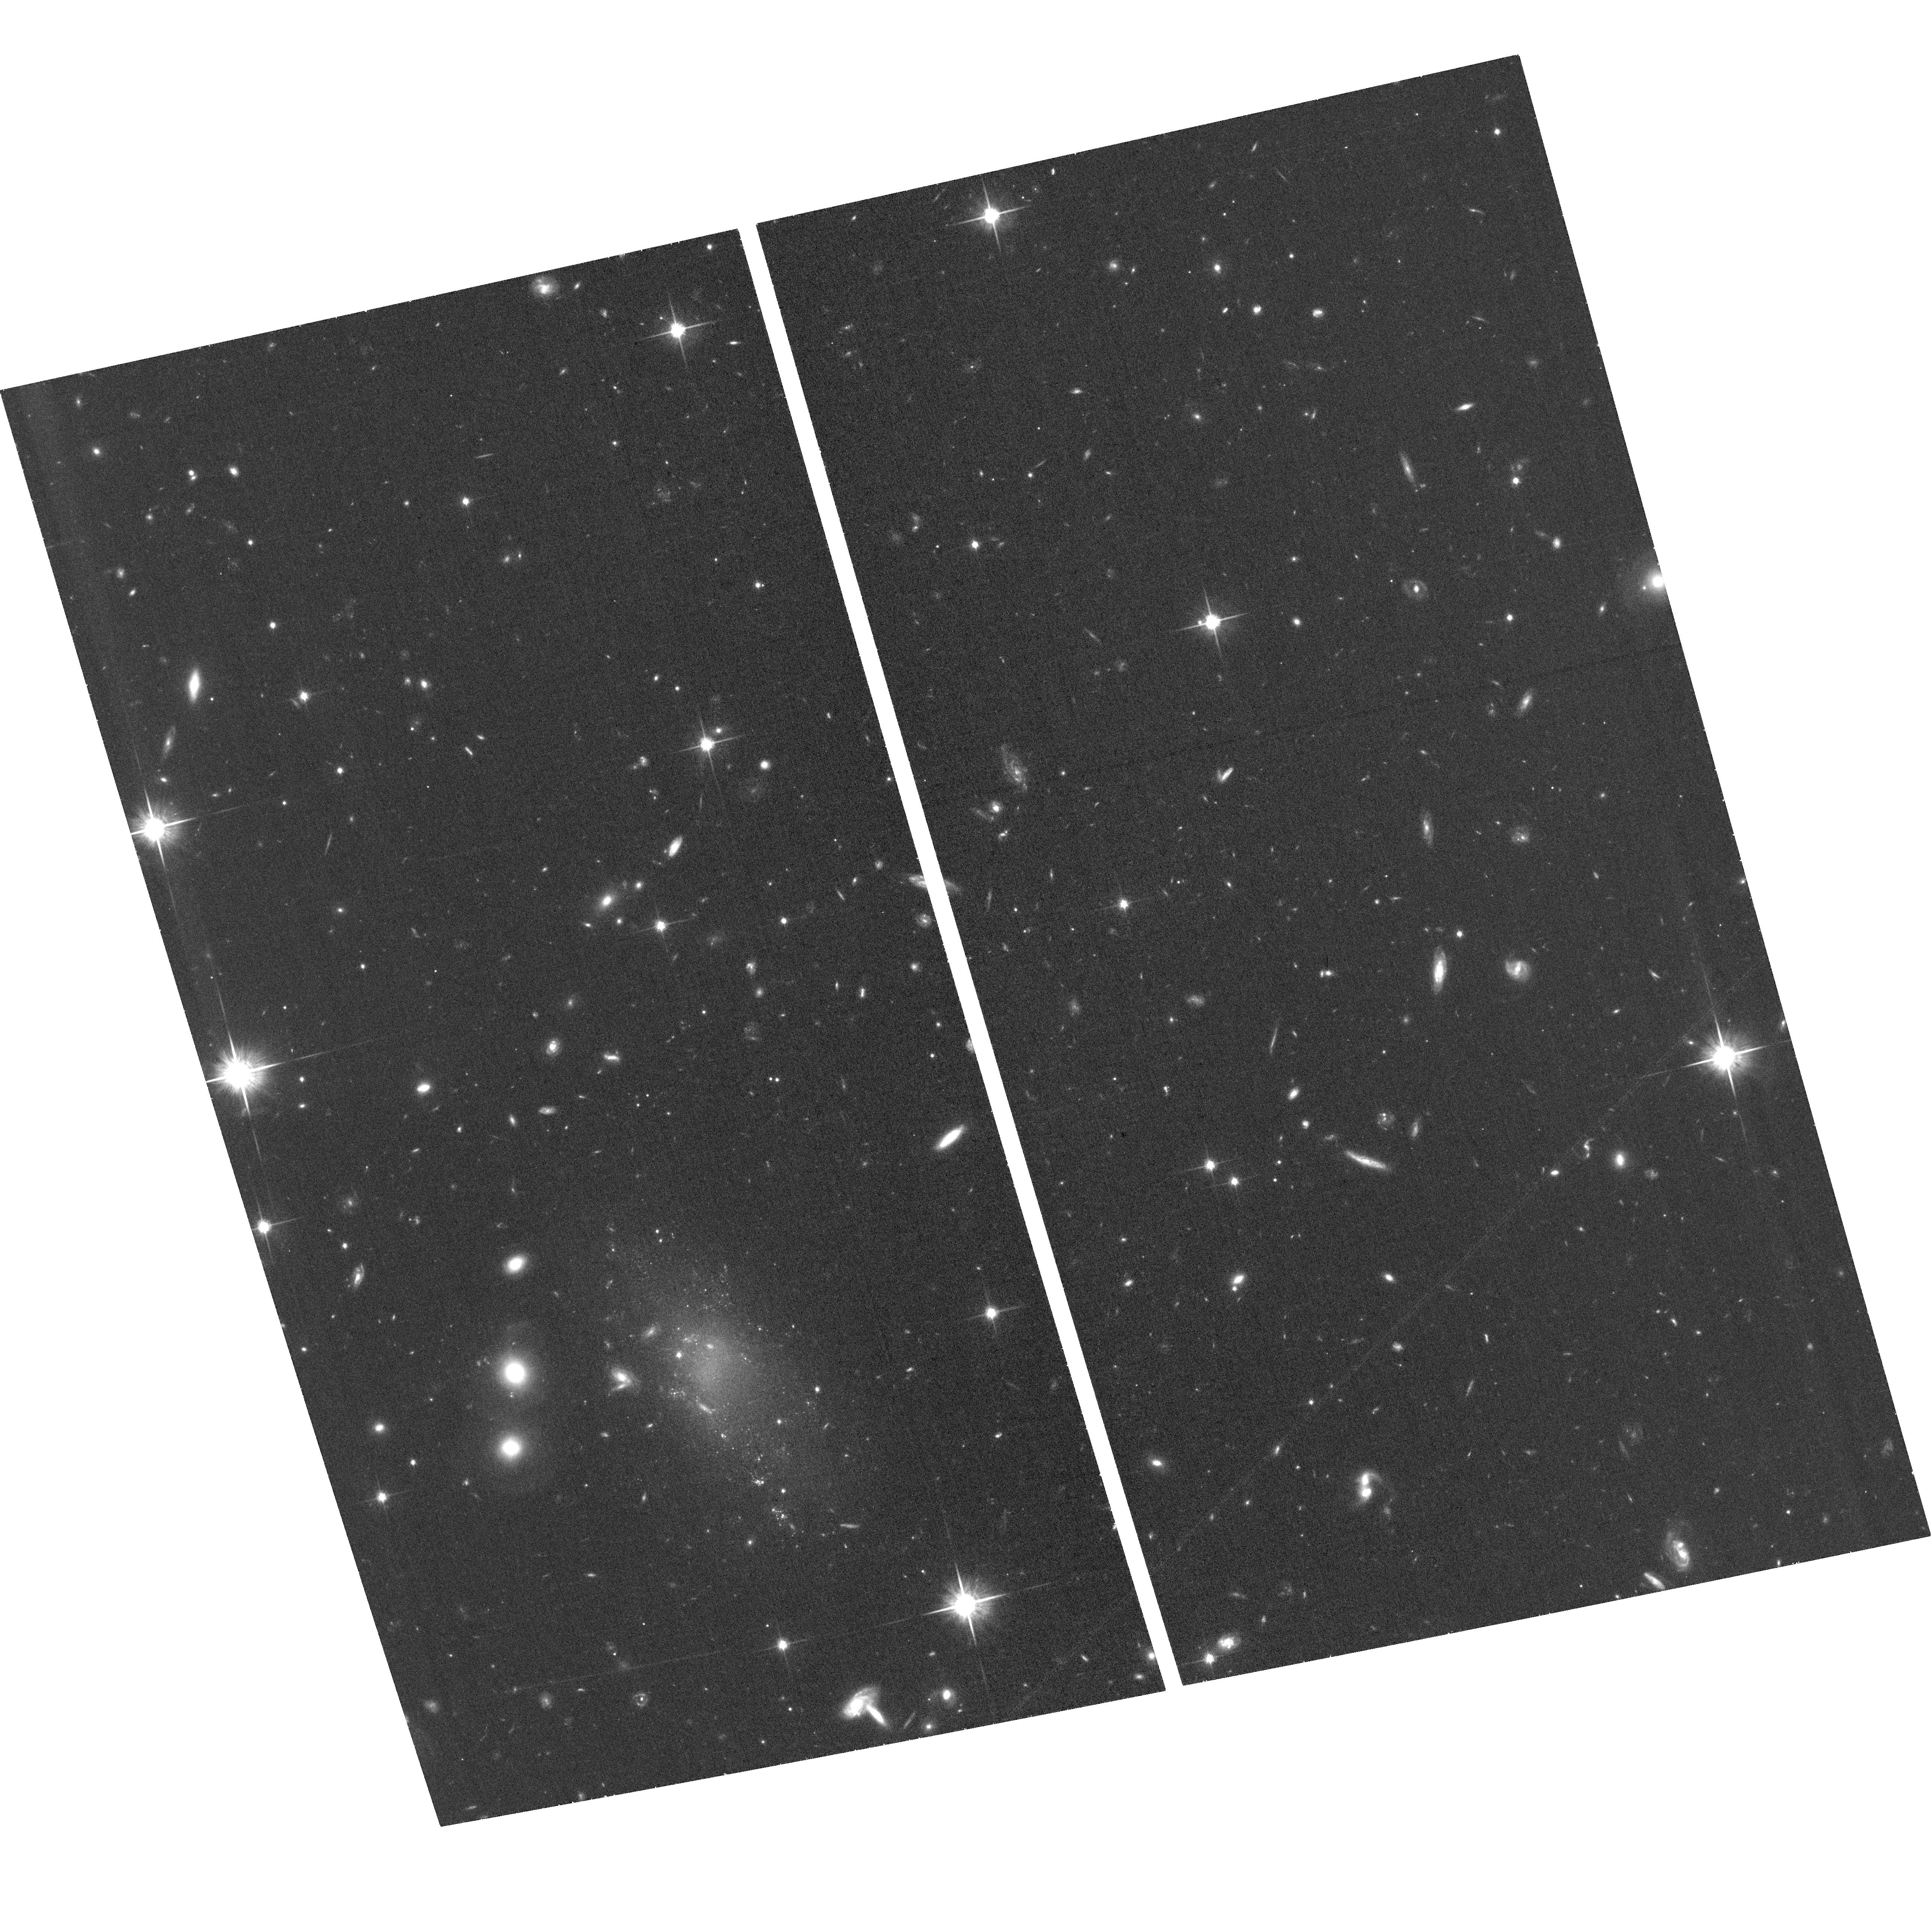
Target: GAL-085709-005835
Instrument: ACS/WFC
Filter: F814W
Exposure: 34 min
Observation ID: hst_16186_02_acs_wfc_f814w_jea302

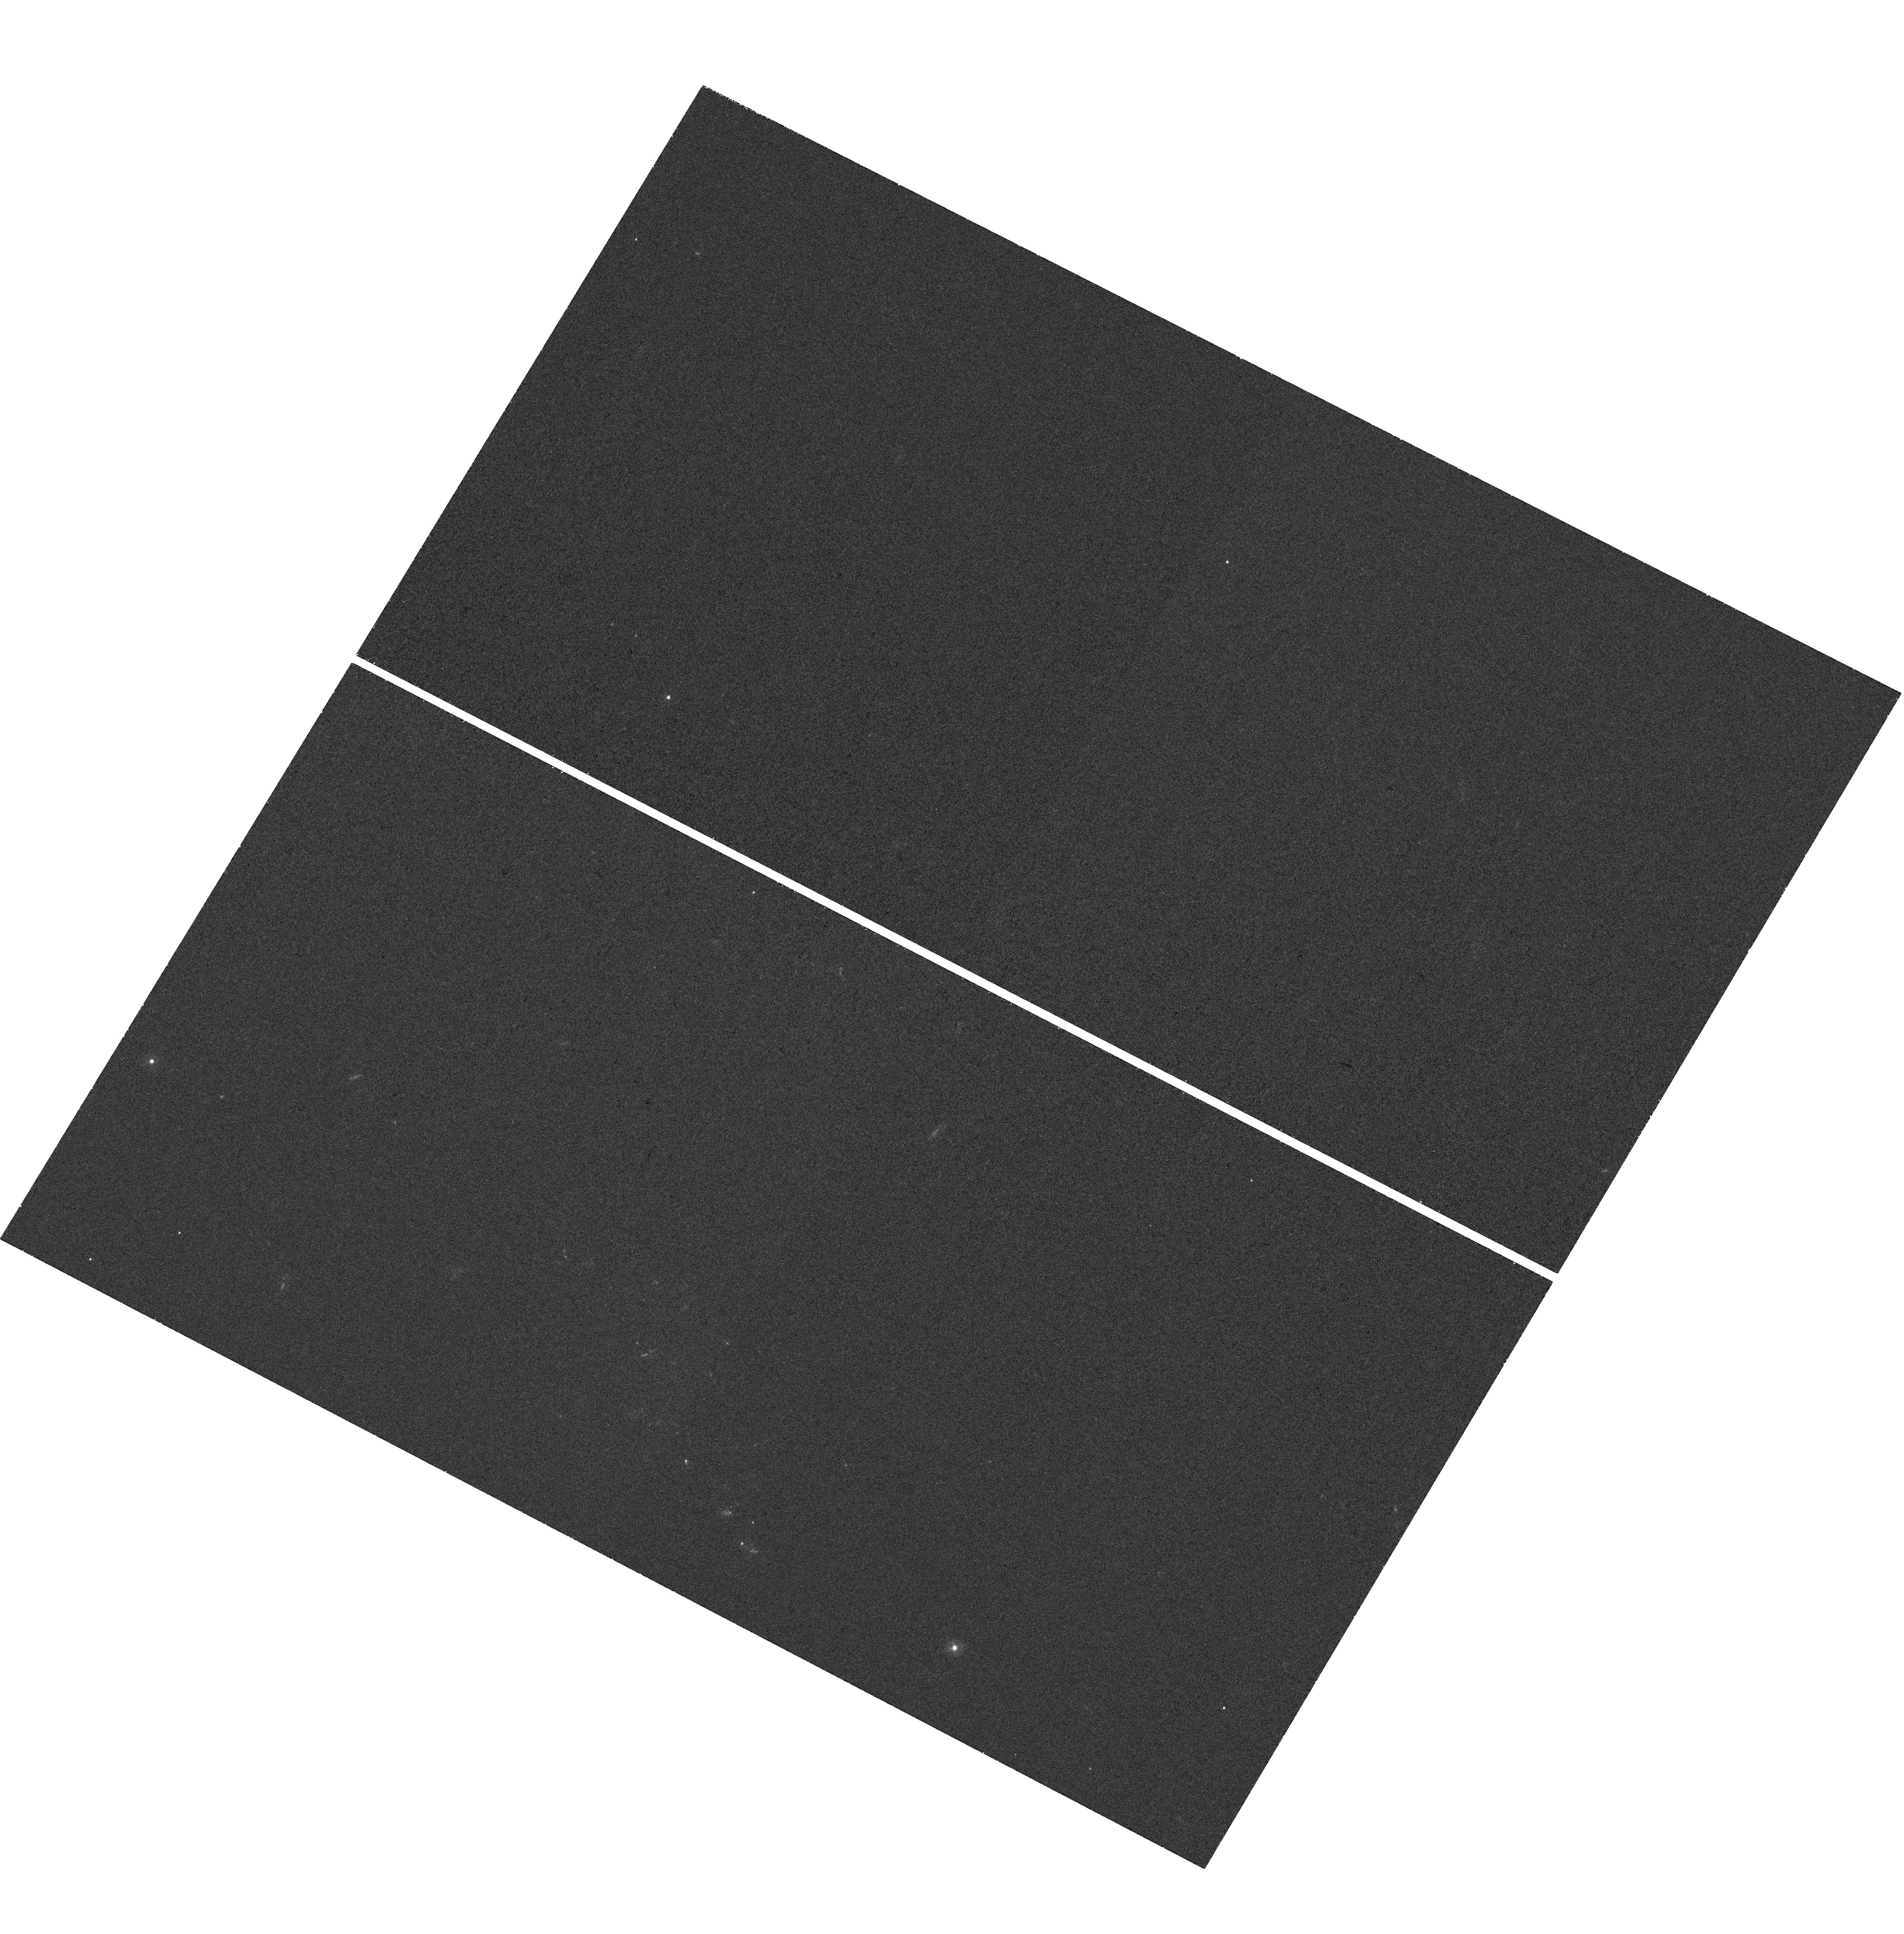
Target: GAL-085709-005835
Instrument: WFC3/UVIS
Filter: F275W
Exposure: 39 min
Observation ID: hst_16186_01_wfc3_uvis_f275w_iea301

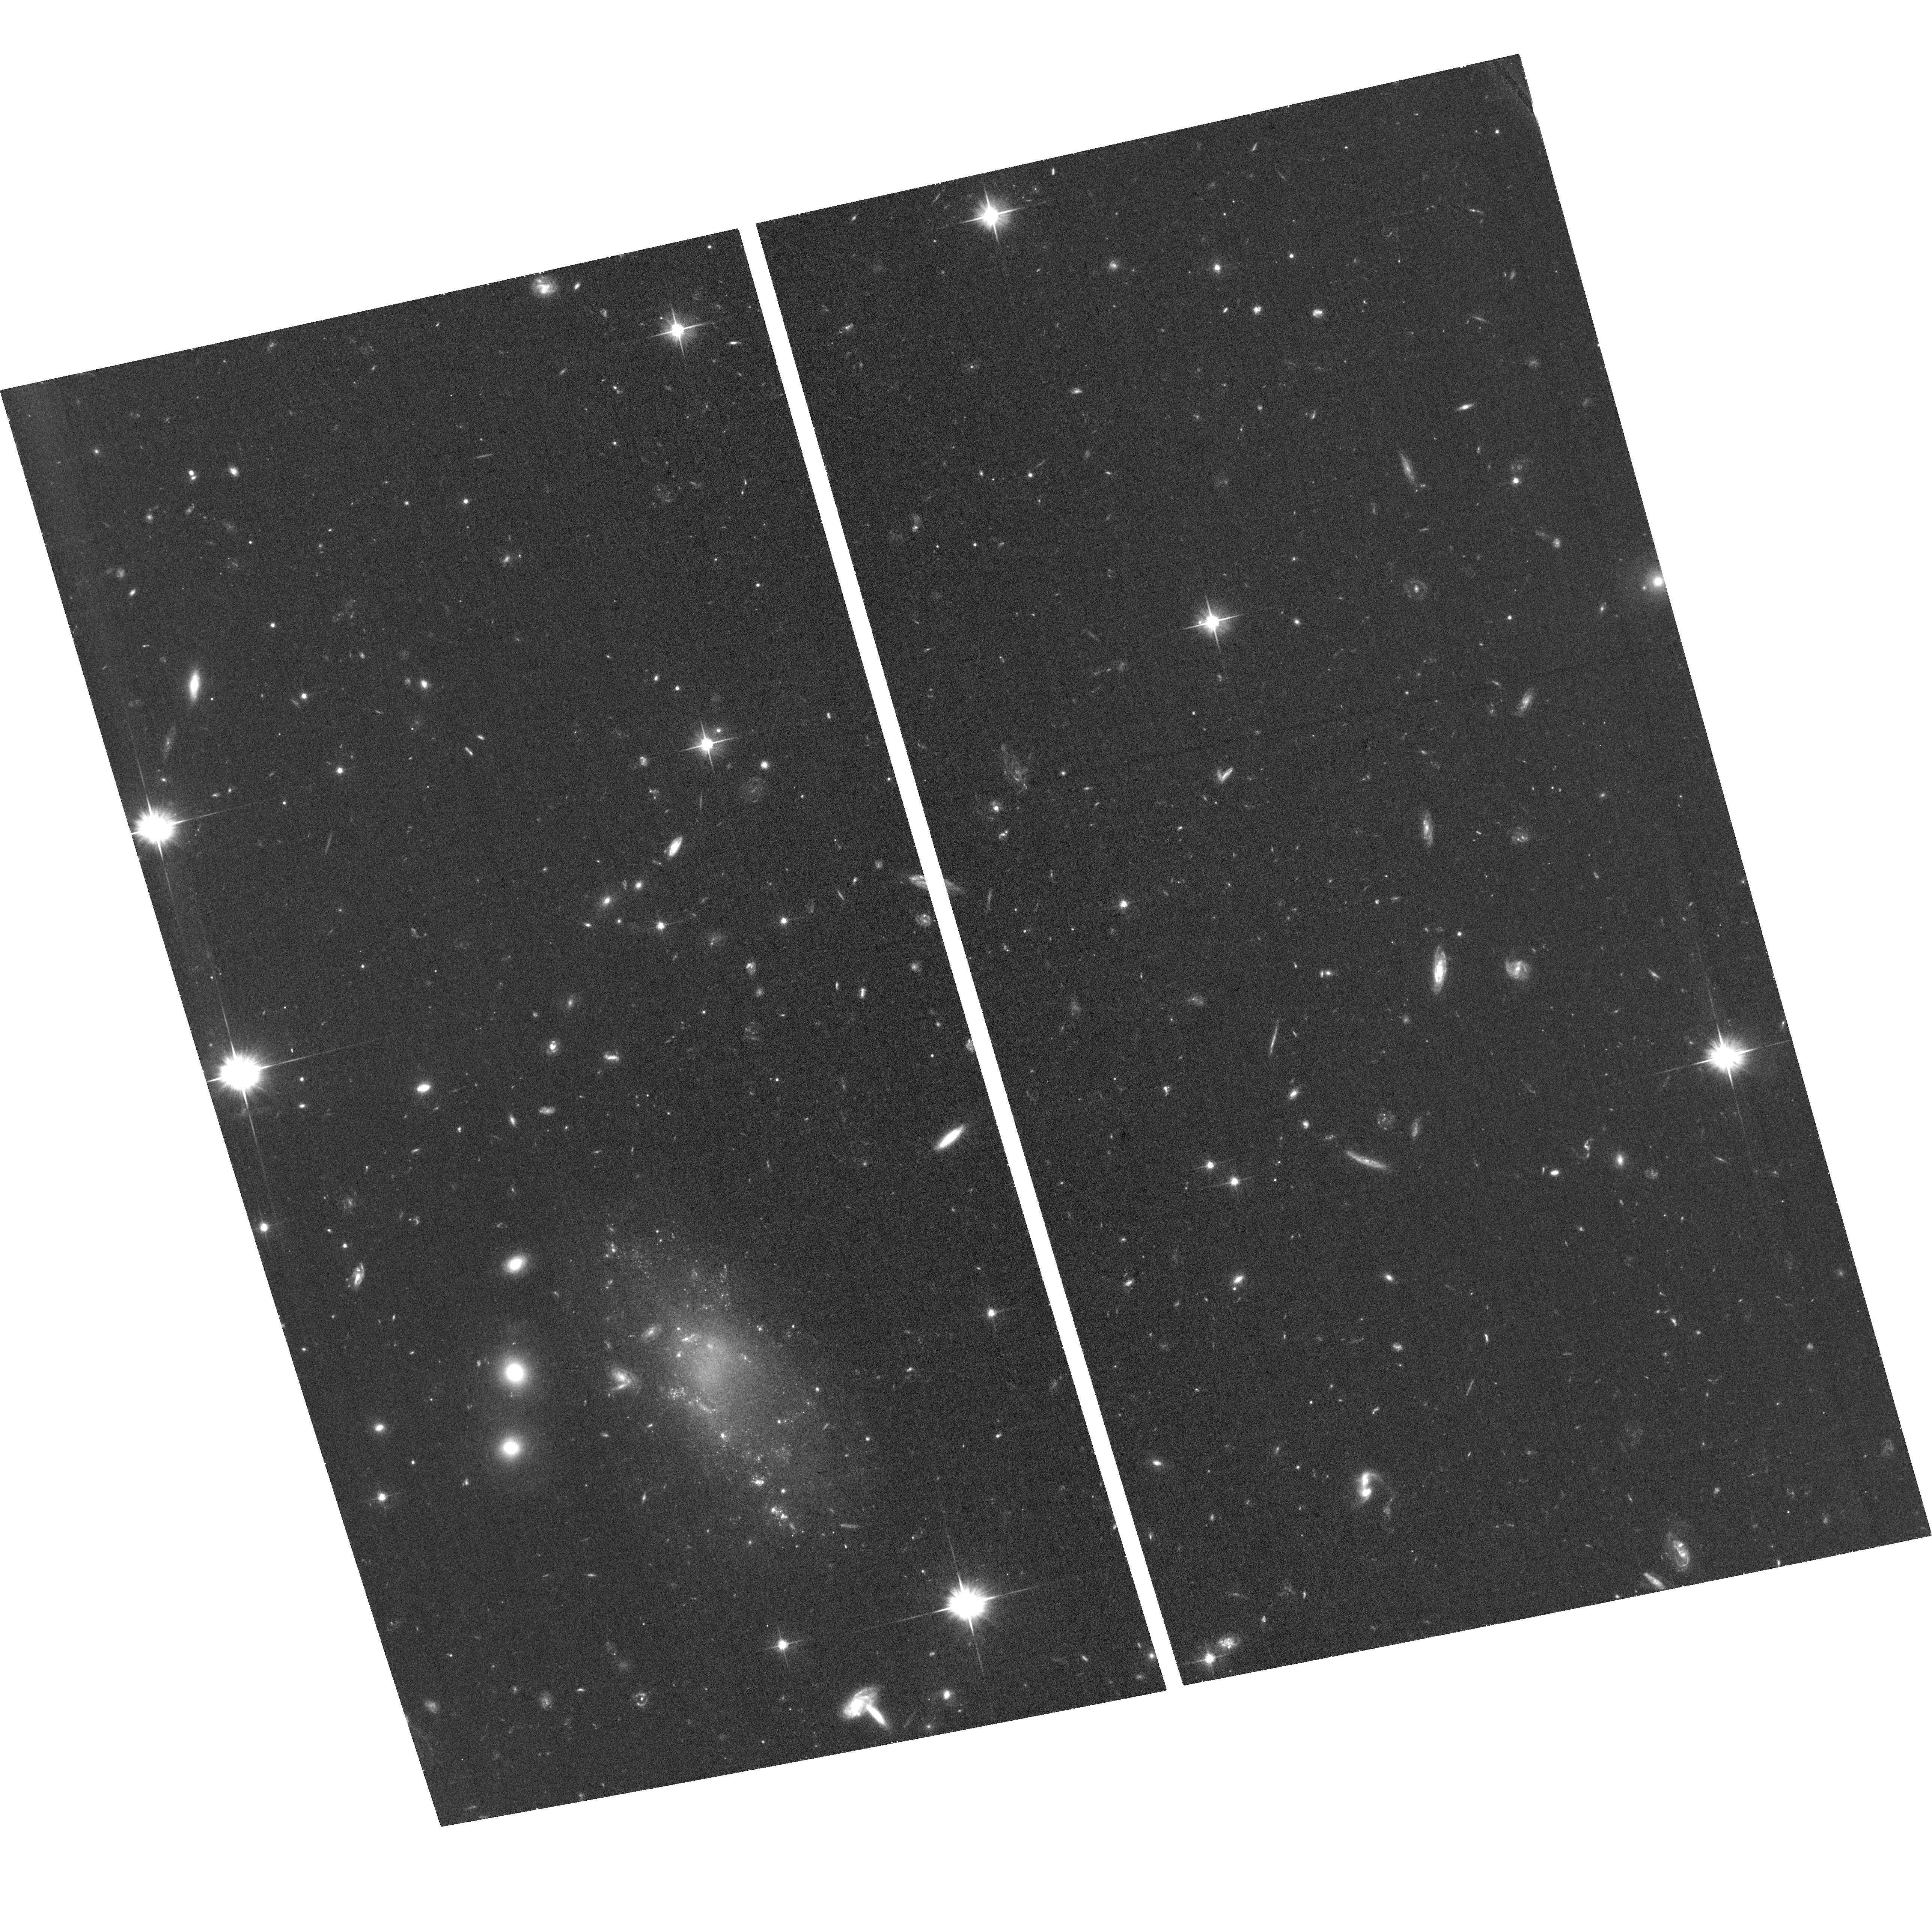
Target: GAL-085709-005835
Instrument: ACS/WFC
Filter: F606W
Exposure: 35 min
Observation ID: hst_16186_02_acs_wfc_f606w_jea302

The extremely peculiar globular cluster system of UDG GAMA-526784 and its implications (PI: van der Burg, Remco)

Recent observations of Ultra-Diffuse Galaxies (UDGs, which have the luminosities of dwarfs but sizes of giant galaxies) have picked up a lot of attention by the community. Two nagging problems that are being discussed in the context of UDGs, are 1) the apparent lack of dark matter of some UDGs, and 2) their anomalously abundant-and-bright globular cluster systems. The former is difficult to reconcile with a LCDM model of structure formation, while the latter is contrary to what we observe in essentially any other galaxy system. We have recently discovered a UDG candidate, that may provide valuable insight towards solving both problems. This object has very similar properties to typical UDGs, apart from a widely spread population of compact star-forming regions. Our ground-based photometry indicates that these regions have stellar masses similar to globular clusters (GCs), and at least three have radial profiles that are unresolved by our ground based imaging - in line with expectations for young massive clusters. The HST brings the high spatial resolution, and imaging capability in the near-UV, that are required to better constrain the physical sizes and formation ages of these compact regions. Interestingly and coincidentally, some properties of this galaxy are strikingly similar to those hypothesised by Silk 2019, who predicts the simultaneous formation of massive GCs, and links this to the formation of UDGs that lack dark matter and exhibit extreme GC systems. This UDG may just provide us a very rare local view on such processes in action.